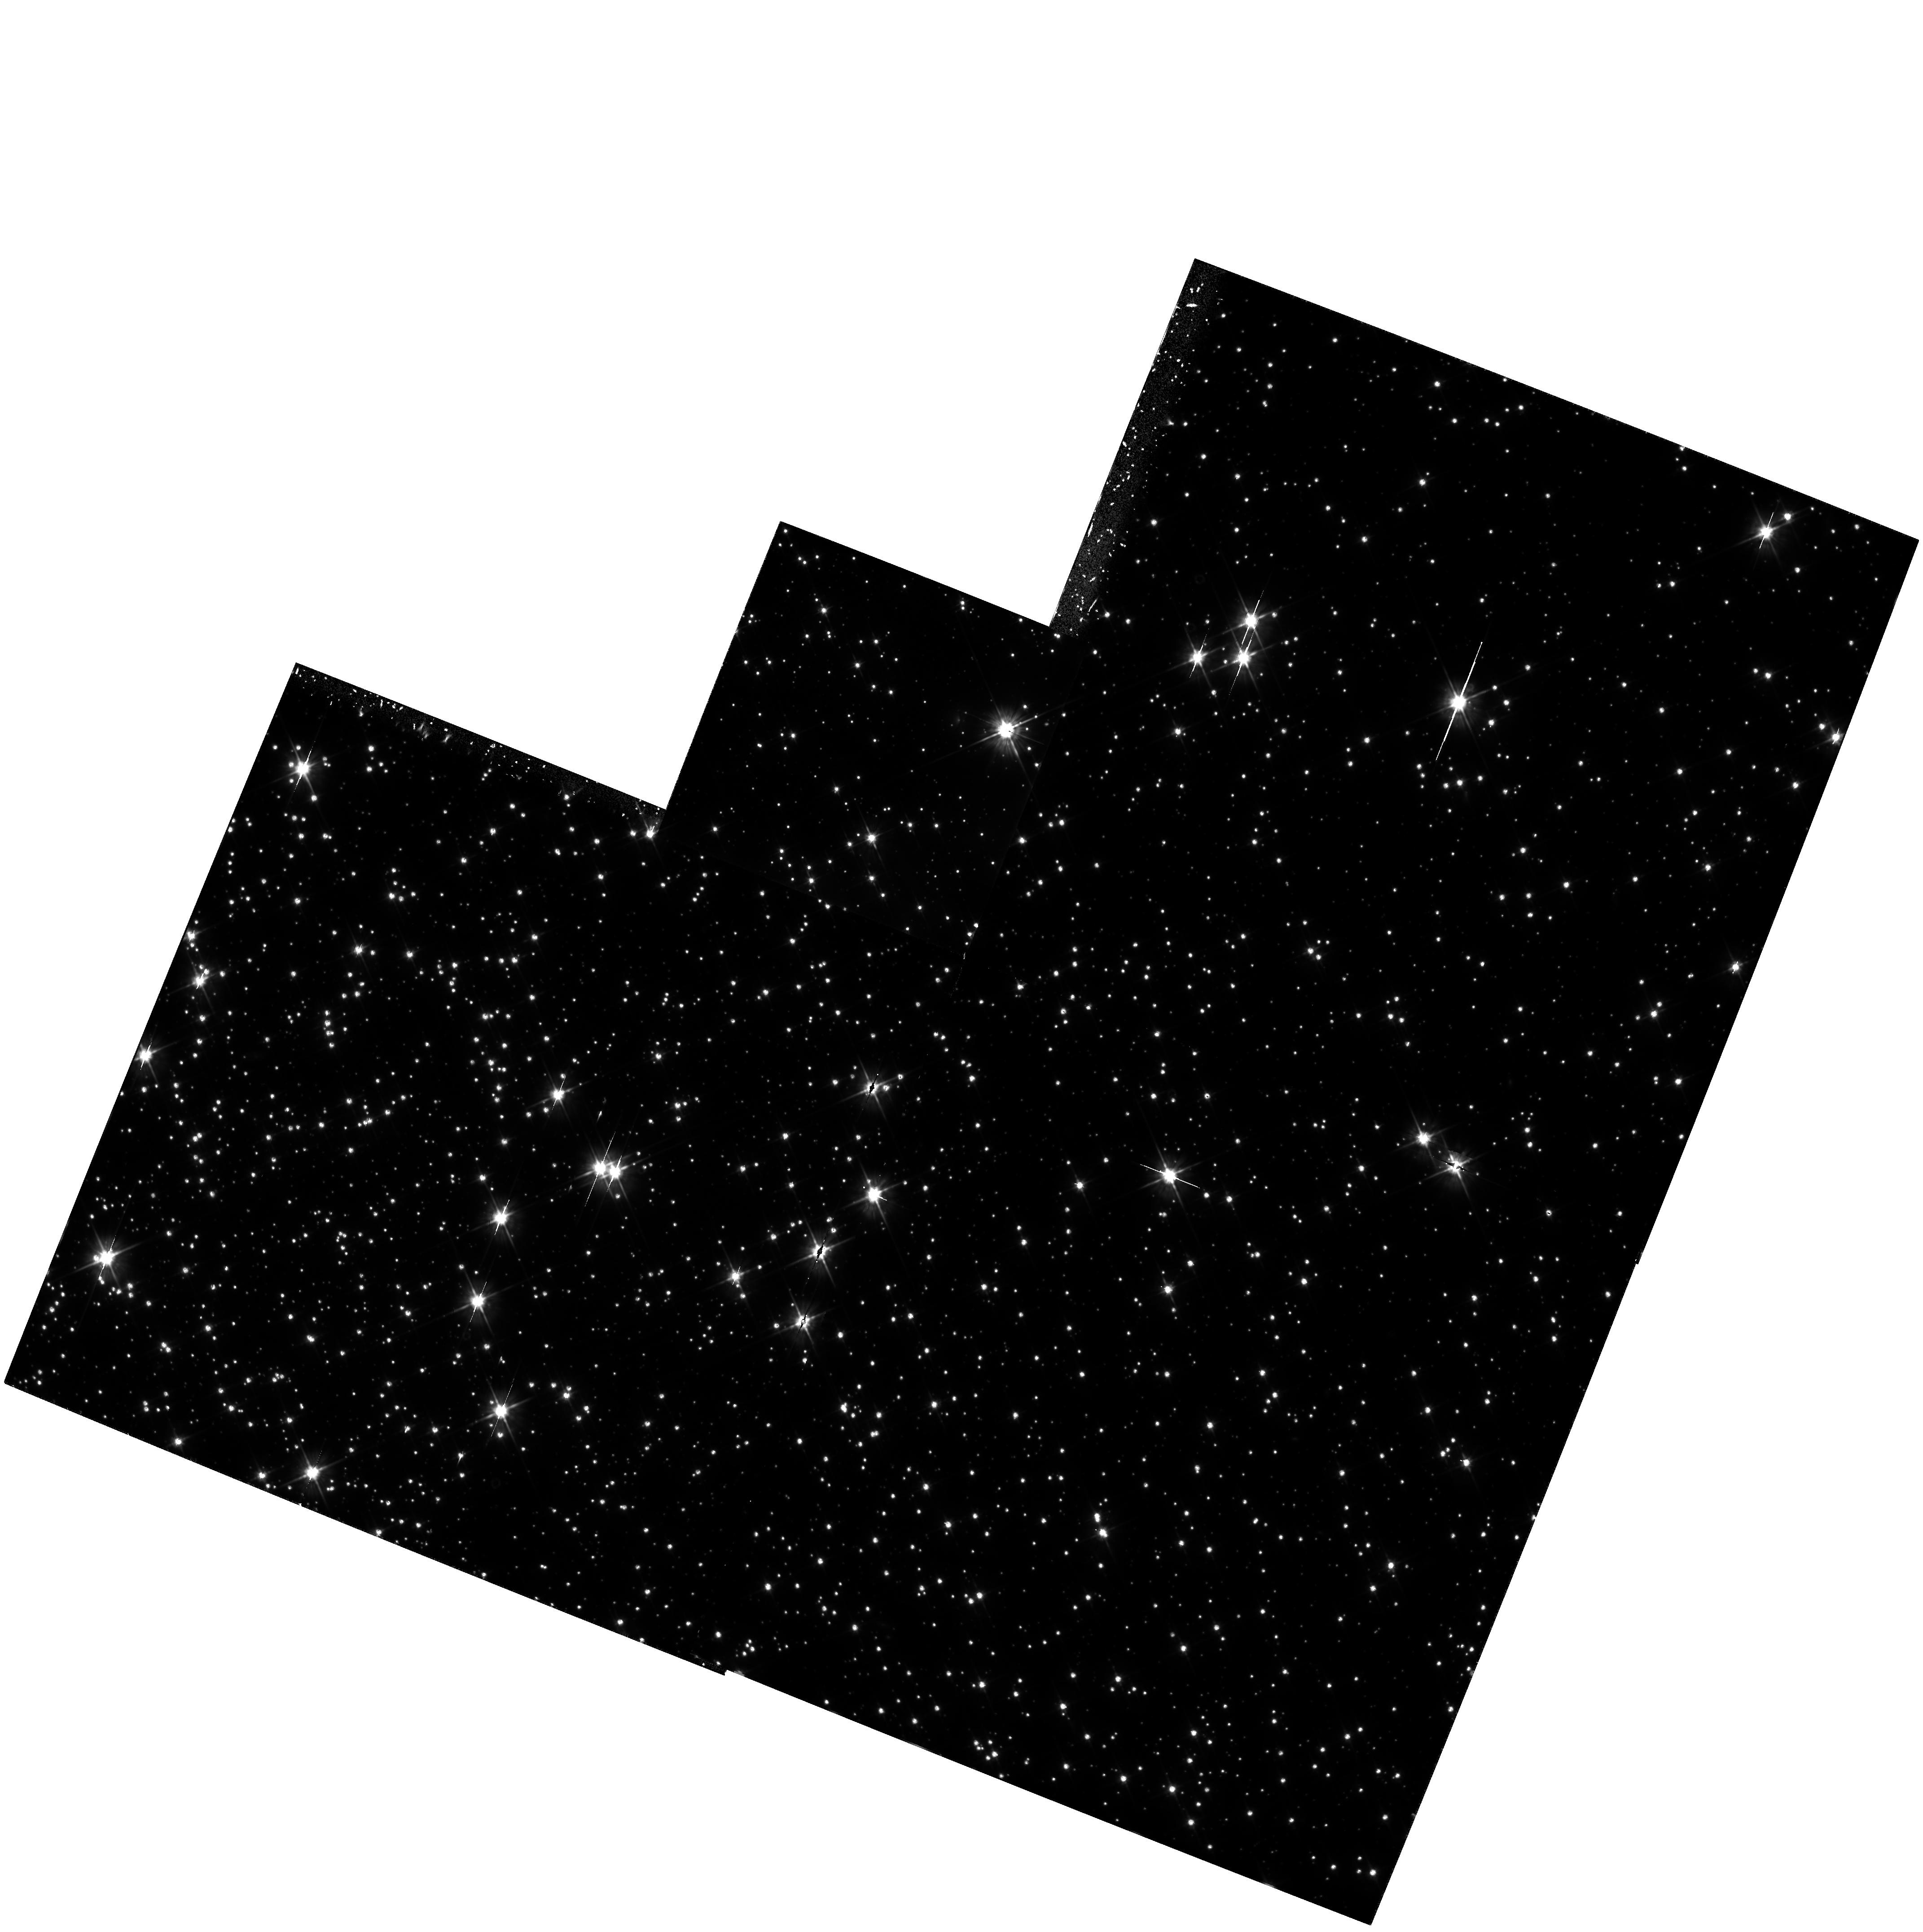
Target: 47TUC-WDF
Instrument: WFPC2/PC
Filter: F555W
Exposure: 4.3 h
Observation ID: hst_6114_01_wfpc2_pc_f555w_u2y401

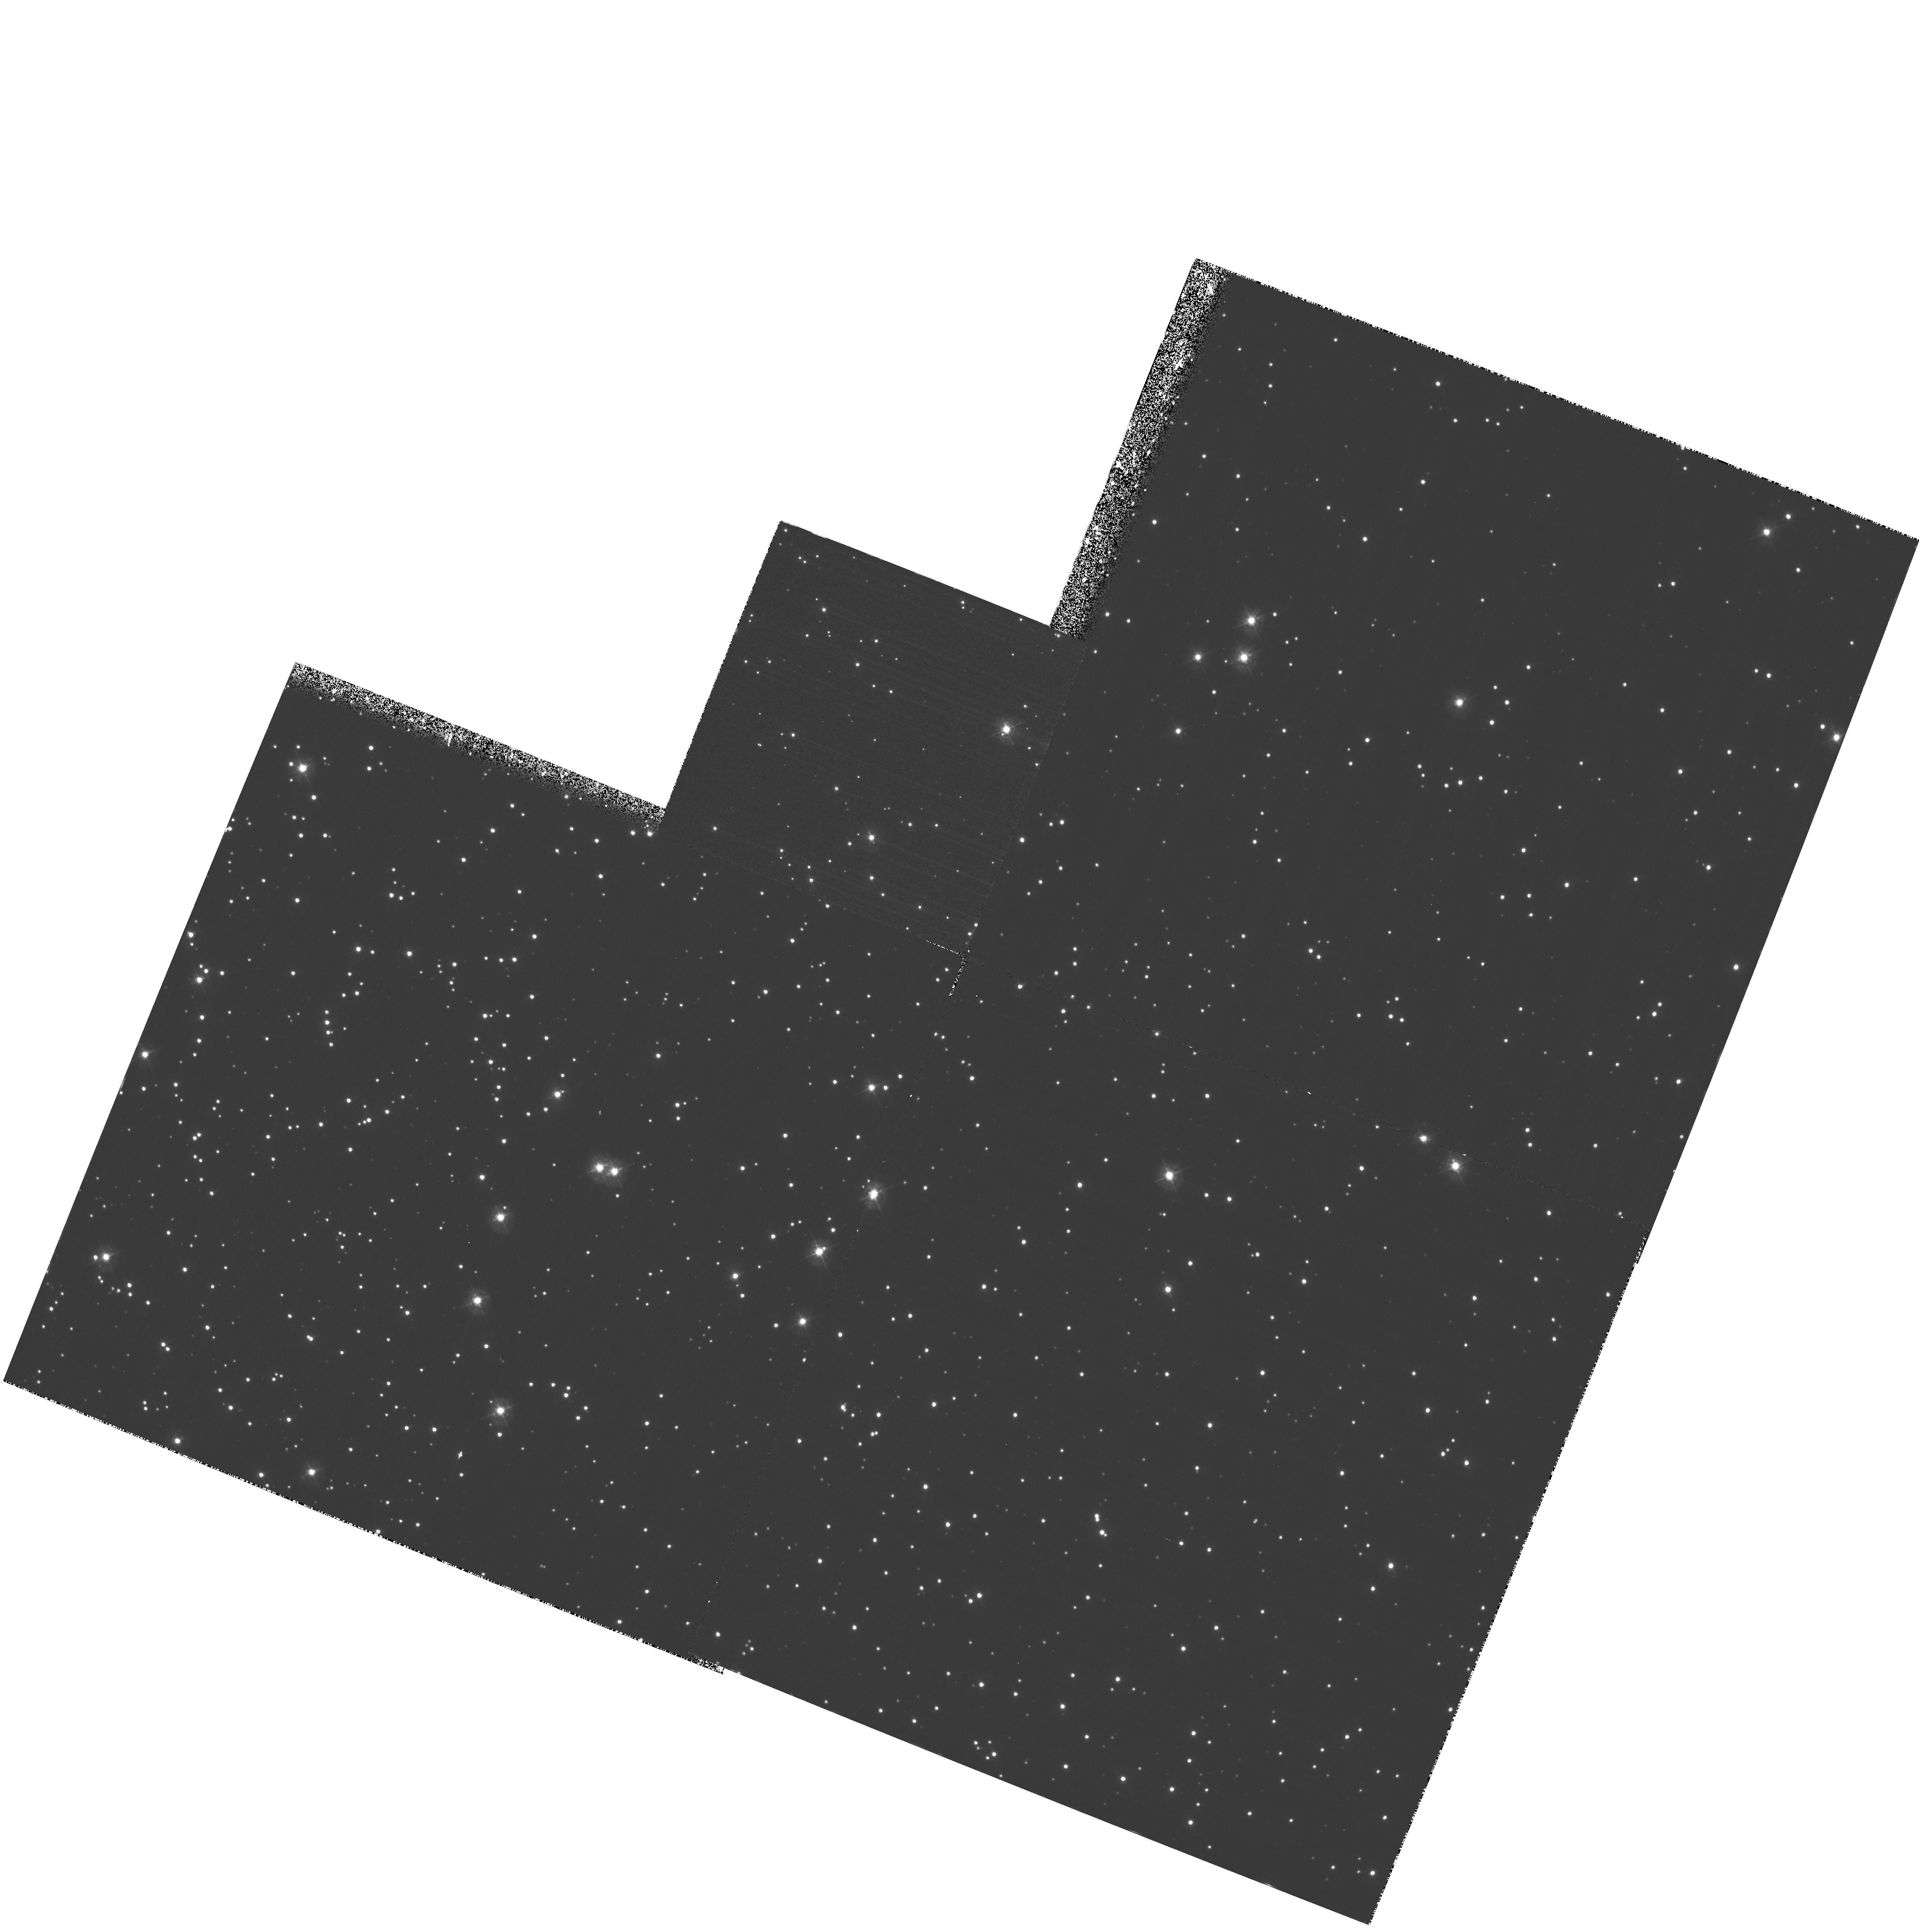
Target: 47TUC-WDF
Instrument: WFPC2/PC
Filter: F336W
Exposure: 7 h
Observation ID: hst_6114_01_wfpc2_pc_f336w_u2y401

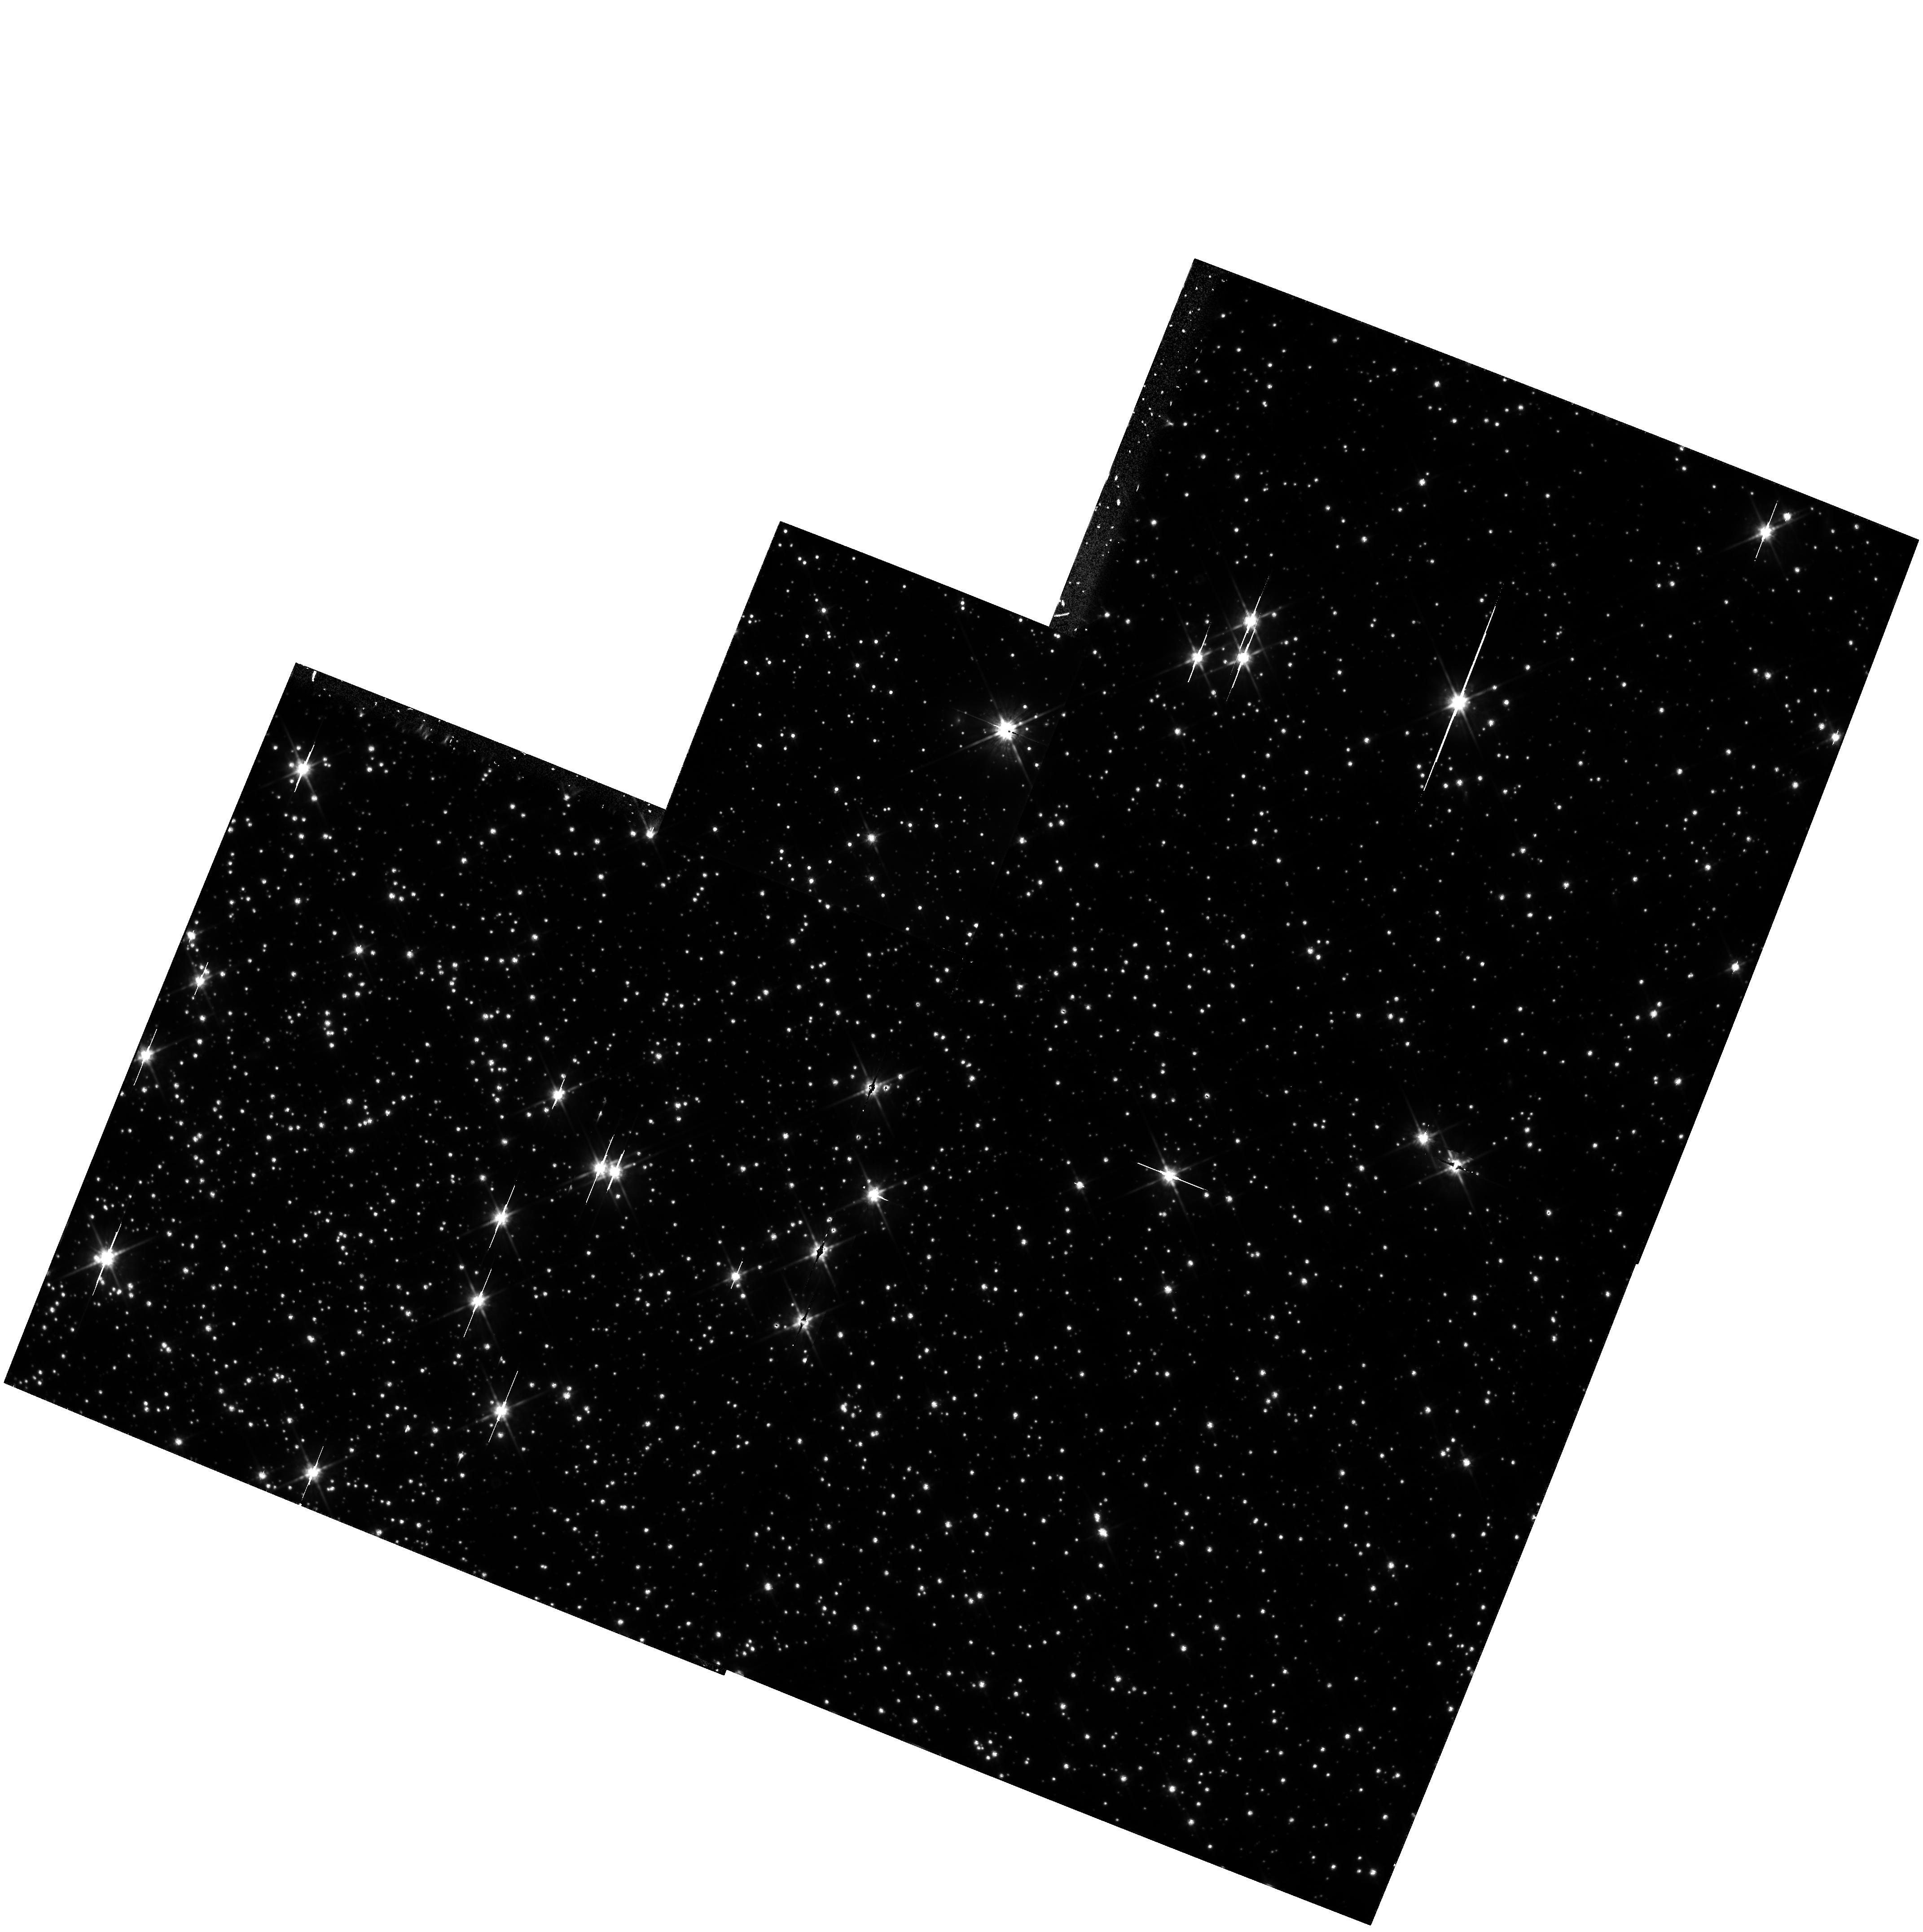
Target: 47TUC-WDF
Instrument: WFPC2/PC
Filter: F814W
Exposure: 4.5 h
Observation ID: hst_6114_01_wfpc2_pc_f814w_u2y401

WHITE DWARF DISTANCE AND PRECISION AGE FOR THE GLOBULAR CLUSTER 47 TUC (PI: Renzini, Alvio)

This is the natural continuation of our Cycle 4 program aimed at using the White Dwarf cooling sequence for the calibration of the globular cluster distance scale, the determination of accurate distances being a prerequisite for the estimate of reliable cluster ages. Cycle 4 observations have just begun; they will deal with the metal poor cluster NGC 6752. Now the goal is to use the same method to obtain the distance modulus of the metal rich cluster 47 Tuc, with an accuracy better than ~ 0.1 mag, which allows a 10\ Besides allowing a more stringent determination of the age of the galactic globular cluster system, the comparison between the age of the two clusters will test whether there really exists a measurable age difference between the metal poor and the metal rich clusters, as has been inferred from some horizontal branch luminosity-metallicity calibration. Besides deep WFPC2 UBVI imaging of 47 Tuc, we also need UBVI photometry of a few local calibration WDs with trig parallax, so as to improve upon the White Dwarf Fiducial Cooling Sequences (FCS) that we have started to construct in Cycle 4. The observed cooling sequences for the cluster (separately for DA and non-DA WDs) will then be fit to the corresponding FCSs to determine the cluster distance modulus. Moreover, directly fitting to each other the WD cooling sequences of the two clusters will allow a very accurate relative distance (hence age